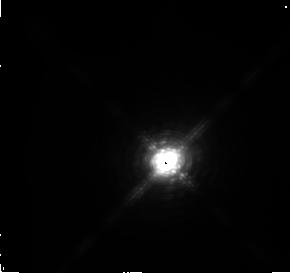
Target: IRC+10216. Instrument: NICMOS/NIC2. Filter: F216N. Exposure: 3 min. Observation ID: n3v701070

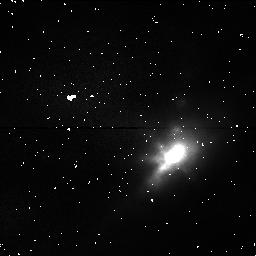
Target: IRC+10216. Instrument: NICMOS/NIC1. Filter: POL240S. Exposure: 1 min. Observation ID: n3v701040

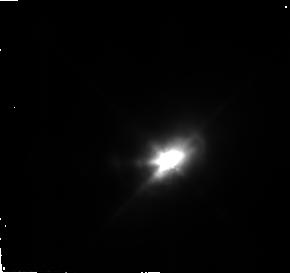
Target: IRC+10216. Instrument: NICMOS/NIC2. Filter: F110W. Exposure: 3 min. Observation ID: n3v701050

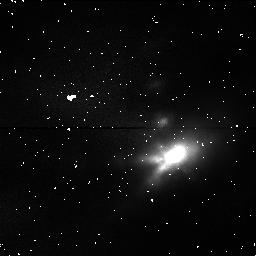
Target: IRC+10216. Instrument: NICMOS/NIC1. Filter: POL0S. Exposure: 1 min. Observation ID: n3v701020

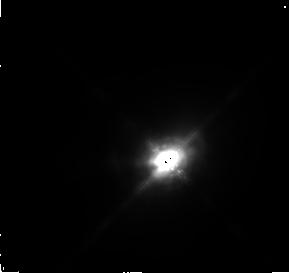
Target: IRC+10216. Instrument: NICMOS/NIC2. Filter: F165M. Exposure: 3 min. Observation ID: n3v701060

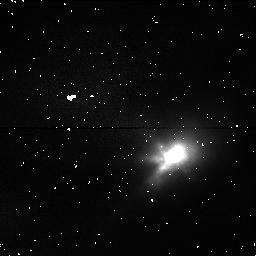
Target: IRC+10216. Instrument: NICMOS/NIC1. Filter: POL120S. Exposure: 1 min. Observation ID: n3v701030

IRC+10216: The second brightest non-Solar System object in the IR sky (PI: Skinner, Chris)

IRC+10216 is the second brightest non-Solar System object in the IR sky, second only to eta Carinae. At 5 microns (its peak flux) it is so bright that most ground-based IR detectors are unable to image it. We (Skinner, Meixner & Bobrowksy, In Preparation) have just obtained WFPC2 snapshot images of it. Briefly, we find that at 5000A it is so faint that we see only a faint blob, but at 814W we see a beautiful bipolar nebula (image attached), strongly reminiscent of the Cygnus Egg Nebula (Sahai & Trauger images in HST Greatest Hits library). We just barely see diffraction spikes, indicating that at 8140A we are just able to see the central star. Nebulosity has been known to exist around IRC+10216 for a decade or more, but this is the first time it has been shown to be a classic bipolar nebula. We have generated an axially symmetric full radiative transfer model of the toroidal dust shell, which nicely reproduces the dimensions of the visible reflection nebula and the large contrast in brightness between the two lobes. # The Cygnus Egg Nebula is a C-rich post-AGB star, and as such is the evolutionary product of a C-star such as IRC+10216. Much debate has been conducted over the past few years concerning when and how bipolarity arises in post-AGB nebulae such as the Cygnus Egg. It is generally thought that it must arise on the AGB, yet most mm-wave and radio interferometer images of AGB star shells appear to show spherical symmetry. Thus in the past few years the suggestion has arisen that AGB stars may undergo a `superwind' phase at the end of their lives, during which mass-loss accelarates to very large rates (possibly as high as 1E-3 solar masses per year), and becomes equatorially concentrated. The equatorial dust torus allows visible light to escape along the polar axis where the density of dust grains is lowest, forming bipolar reflection nebulae. The WFPC2 images of IRC+10216 are the first to confirm that this is probably the case. # The Cygnus Egg Nebula exhibits a variety of concentric rings of reflection nebulosity, which probably reflect separate episodes of high mass-loss. We may see such rings in IRC+10216, in a deep image. At the longer NICMOS wavelengths, we may see the central star very strongly, because of the lower dust optical depth. Polarization images would show the location of the geometric center of the dust shell, which is the star. Note that Kastner & Weintraub (ApJ 434 719) show a significant offset between the peak J-band surface brightness and the polarization center. If real thi simplies that even at 1.25um we are really only seeing the reflection nebula.